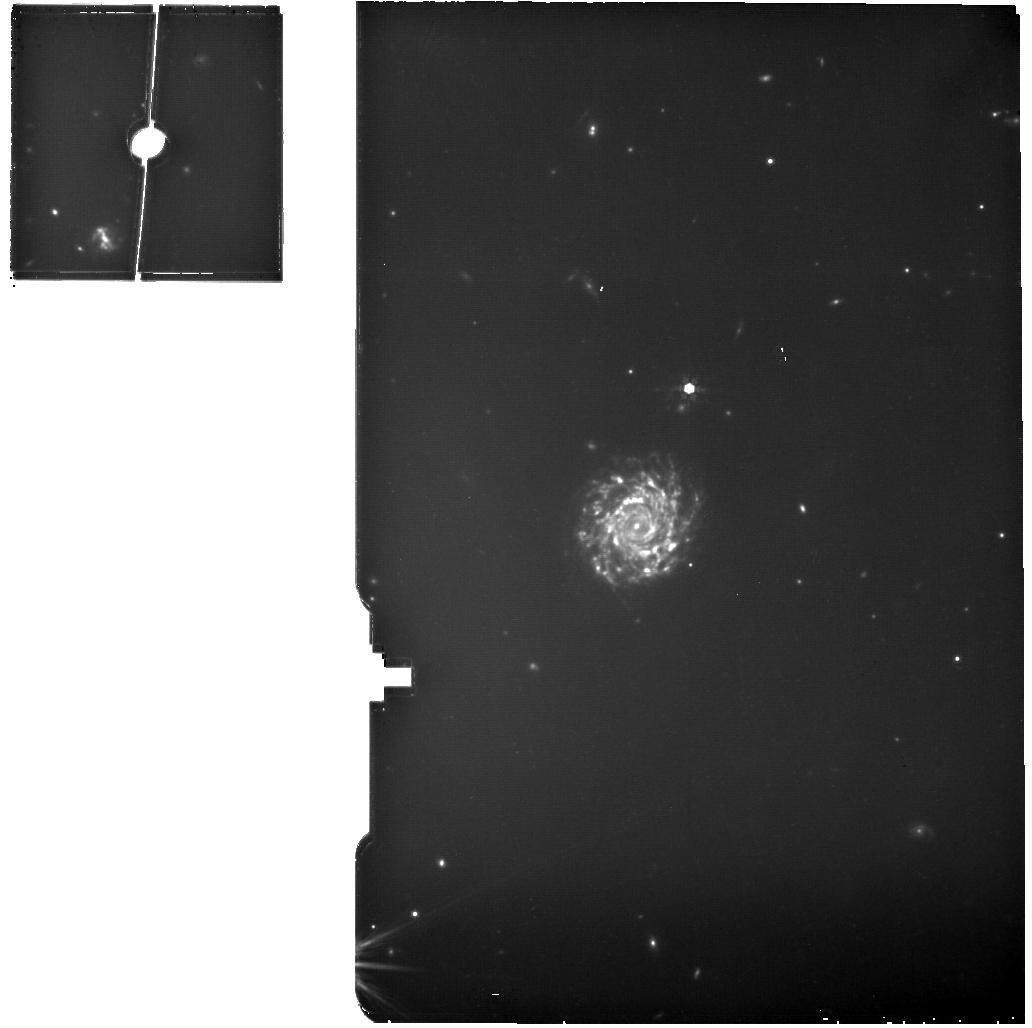
Target: W2246-0526-MIRI-MRS-BKG
Instrument: MIRI
Filter: F770W
Exposure: 18 min
Observation ID: jw01712-o001_t003_miri_f770w

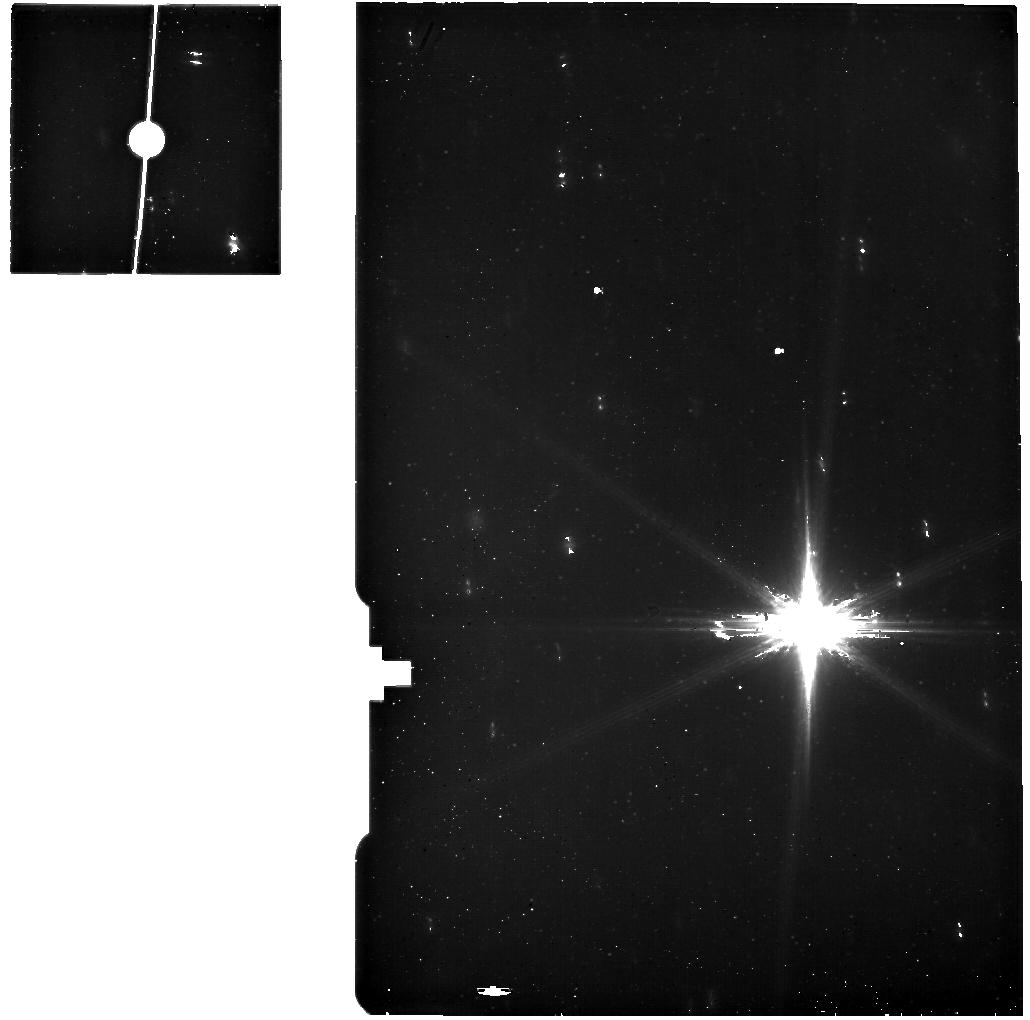
Target: W2246-0526-MIRI-MRS
Instrument: MIRI
Filter: F560W
Exposure: 49 min
Observation ID: jw01712-o002_t001_miri_f560w

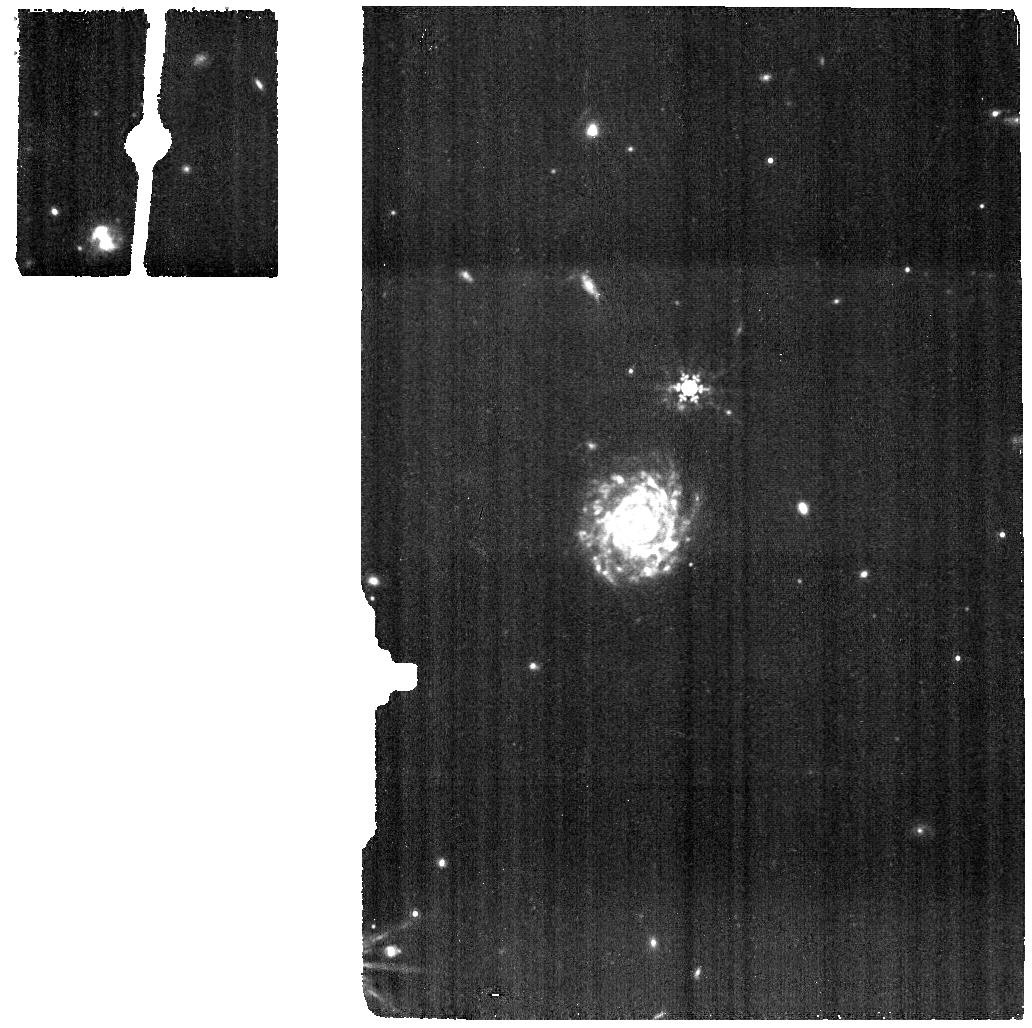
Target: W2246-0526-MIRI-MRS-BKG
Instrument: MIRI
Filter: F1000W
Exposure: 12 min
Observation ID: jw01712-o001_t003_miri_f1000w

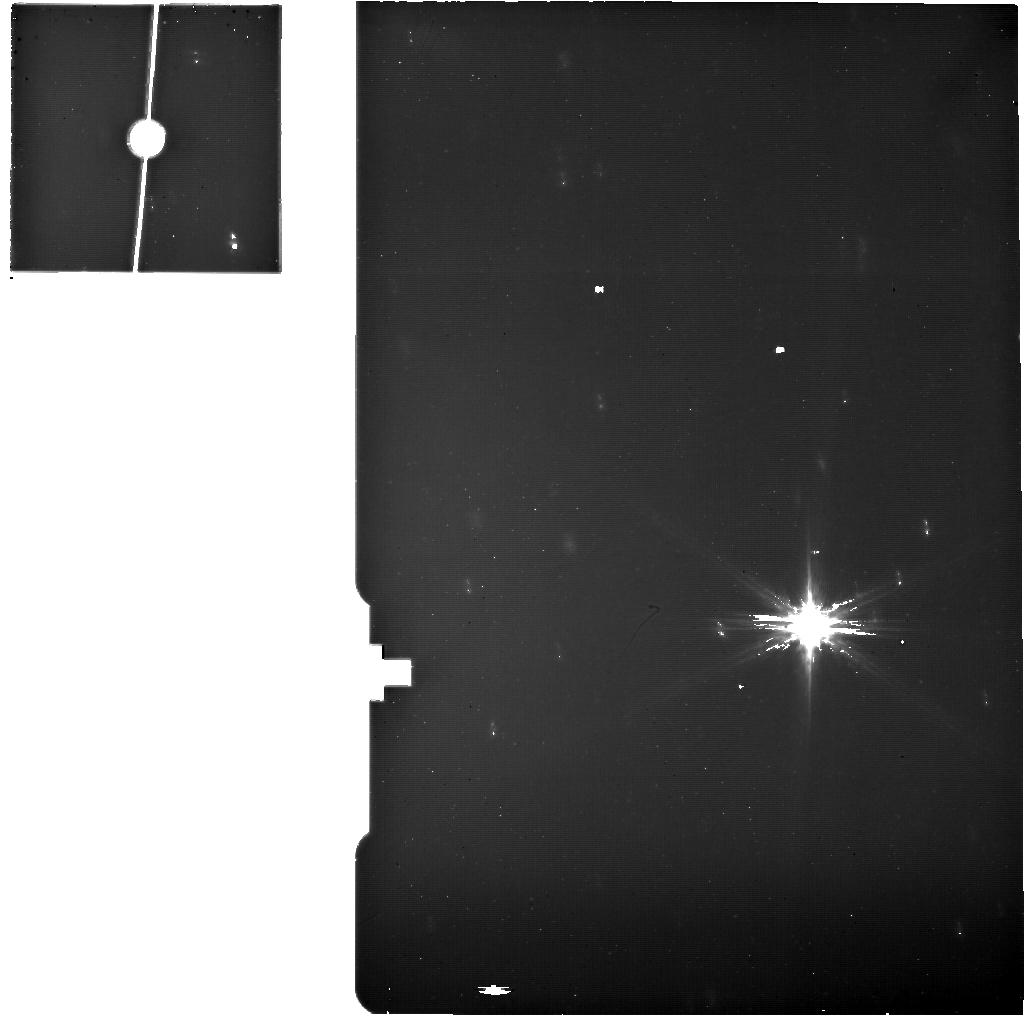
Target: W2246-0526-MIRI-MRS
Instrument: MIRI
Filter: F770W
Exposure: 37 min
Observation ID: jw01712-o002_t001_miri_f770w

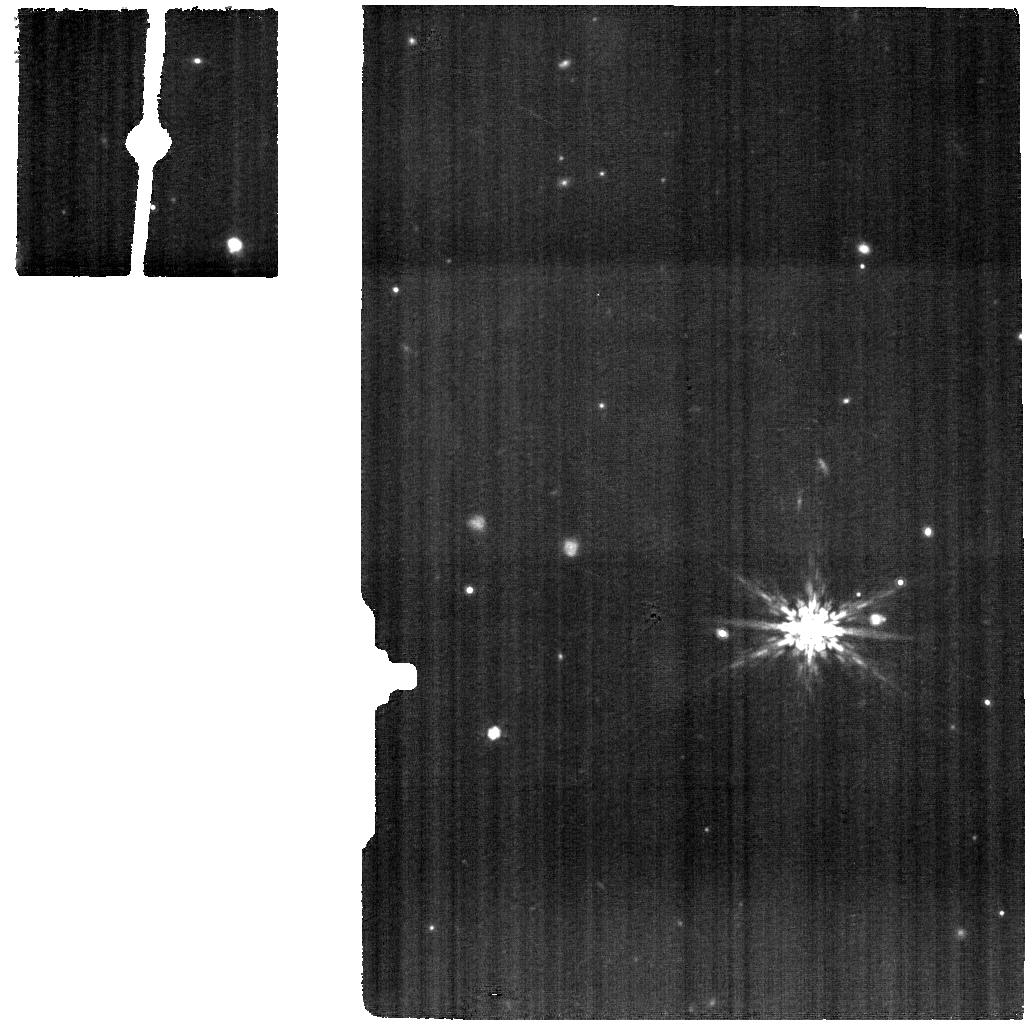
Target: W2246-0526-MIRI-MRS
Instrument: MIRI
Filter: F1000W
Exposure: 24 min
Observation ID: jw01712-o002_t001_miri_f1000w

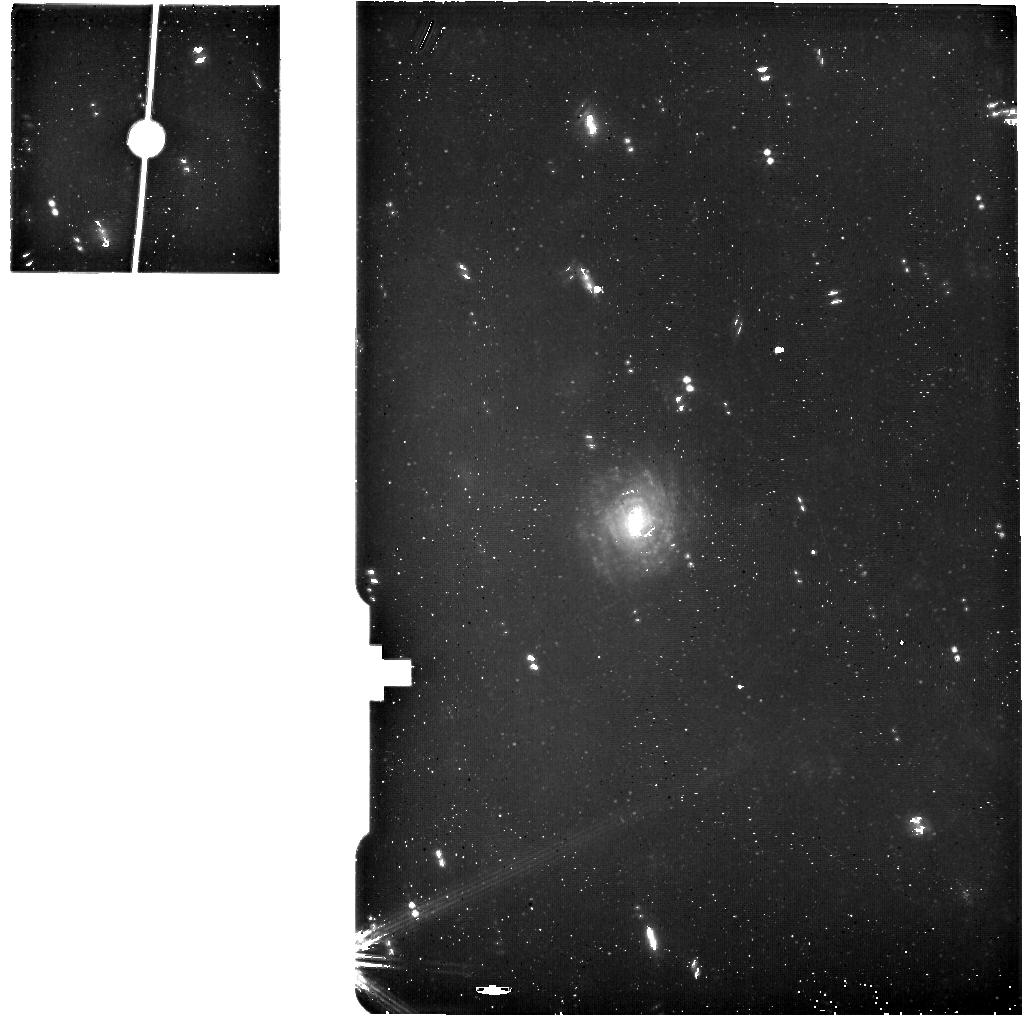
Target: W2246-0526-MIRI-MRS-BKG
Instrument: MIRI
Filter: F560W
Exposure: 25 min
Observation ID: jw01712-o001_t003_miri_f560w

JWST beholds the multiple-merger assembly of the most luminous quasar (PI: Diaz-Santos, Tanio)

The most luminous quasars open a window to study the physics that govern the assembly of mass at the nodes of the cosmic web at a time when the Universe was ramping up to its period of peak activity. In particular, “cosmic morning” z ~ 3–5 obscured quasars may be signposting the locations at which the most super-massive black holes were being built via the accretion of in-falling galaxies, before emerging in a blast of radiation. While long-predicted by simulations, the detection of the tidal structures that could pinpoint the dynamics of these systems is at the limit of current facilities. Deep ALMA observations of the [CII] line in the most luminous galaxy known, W2246–0526, a hyper-luminous obscured quasar at z = 4.6 surrounded by multiple neighbor galaxies, have now revealed the complex kinematics of this merger system with unparalleled detail at this epoch. Companion galaxies, tidal streams, proto-spiral arms, gas clumps and bubbles, are all resolved spatially and spectrally. However, the [CII] emission does not allow for an unambiguous characterization of the ionizing sources, as it arises from virtually every interstellar medium phase. Here we request JWST NIRSpec IFU and MIRI MRS observations of the W2246–0526 system to identify the sources of gas ionization and heating, establish whether the multi-phase [CII] gas is kinematically coupled to the purely ionized phase, and reveal the transition between the starlight-dominated spectrum of W2246–0526's host and the hot dust continuum from the central obscured quasar. These observations will test the paradigm of galaxy-quasar feeding and feedback in this truly unique source, adding an early gem to the JWST legacy.